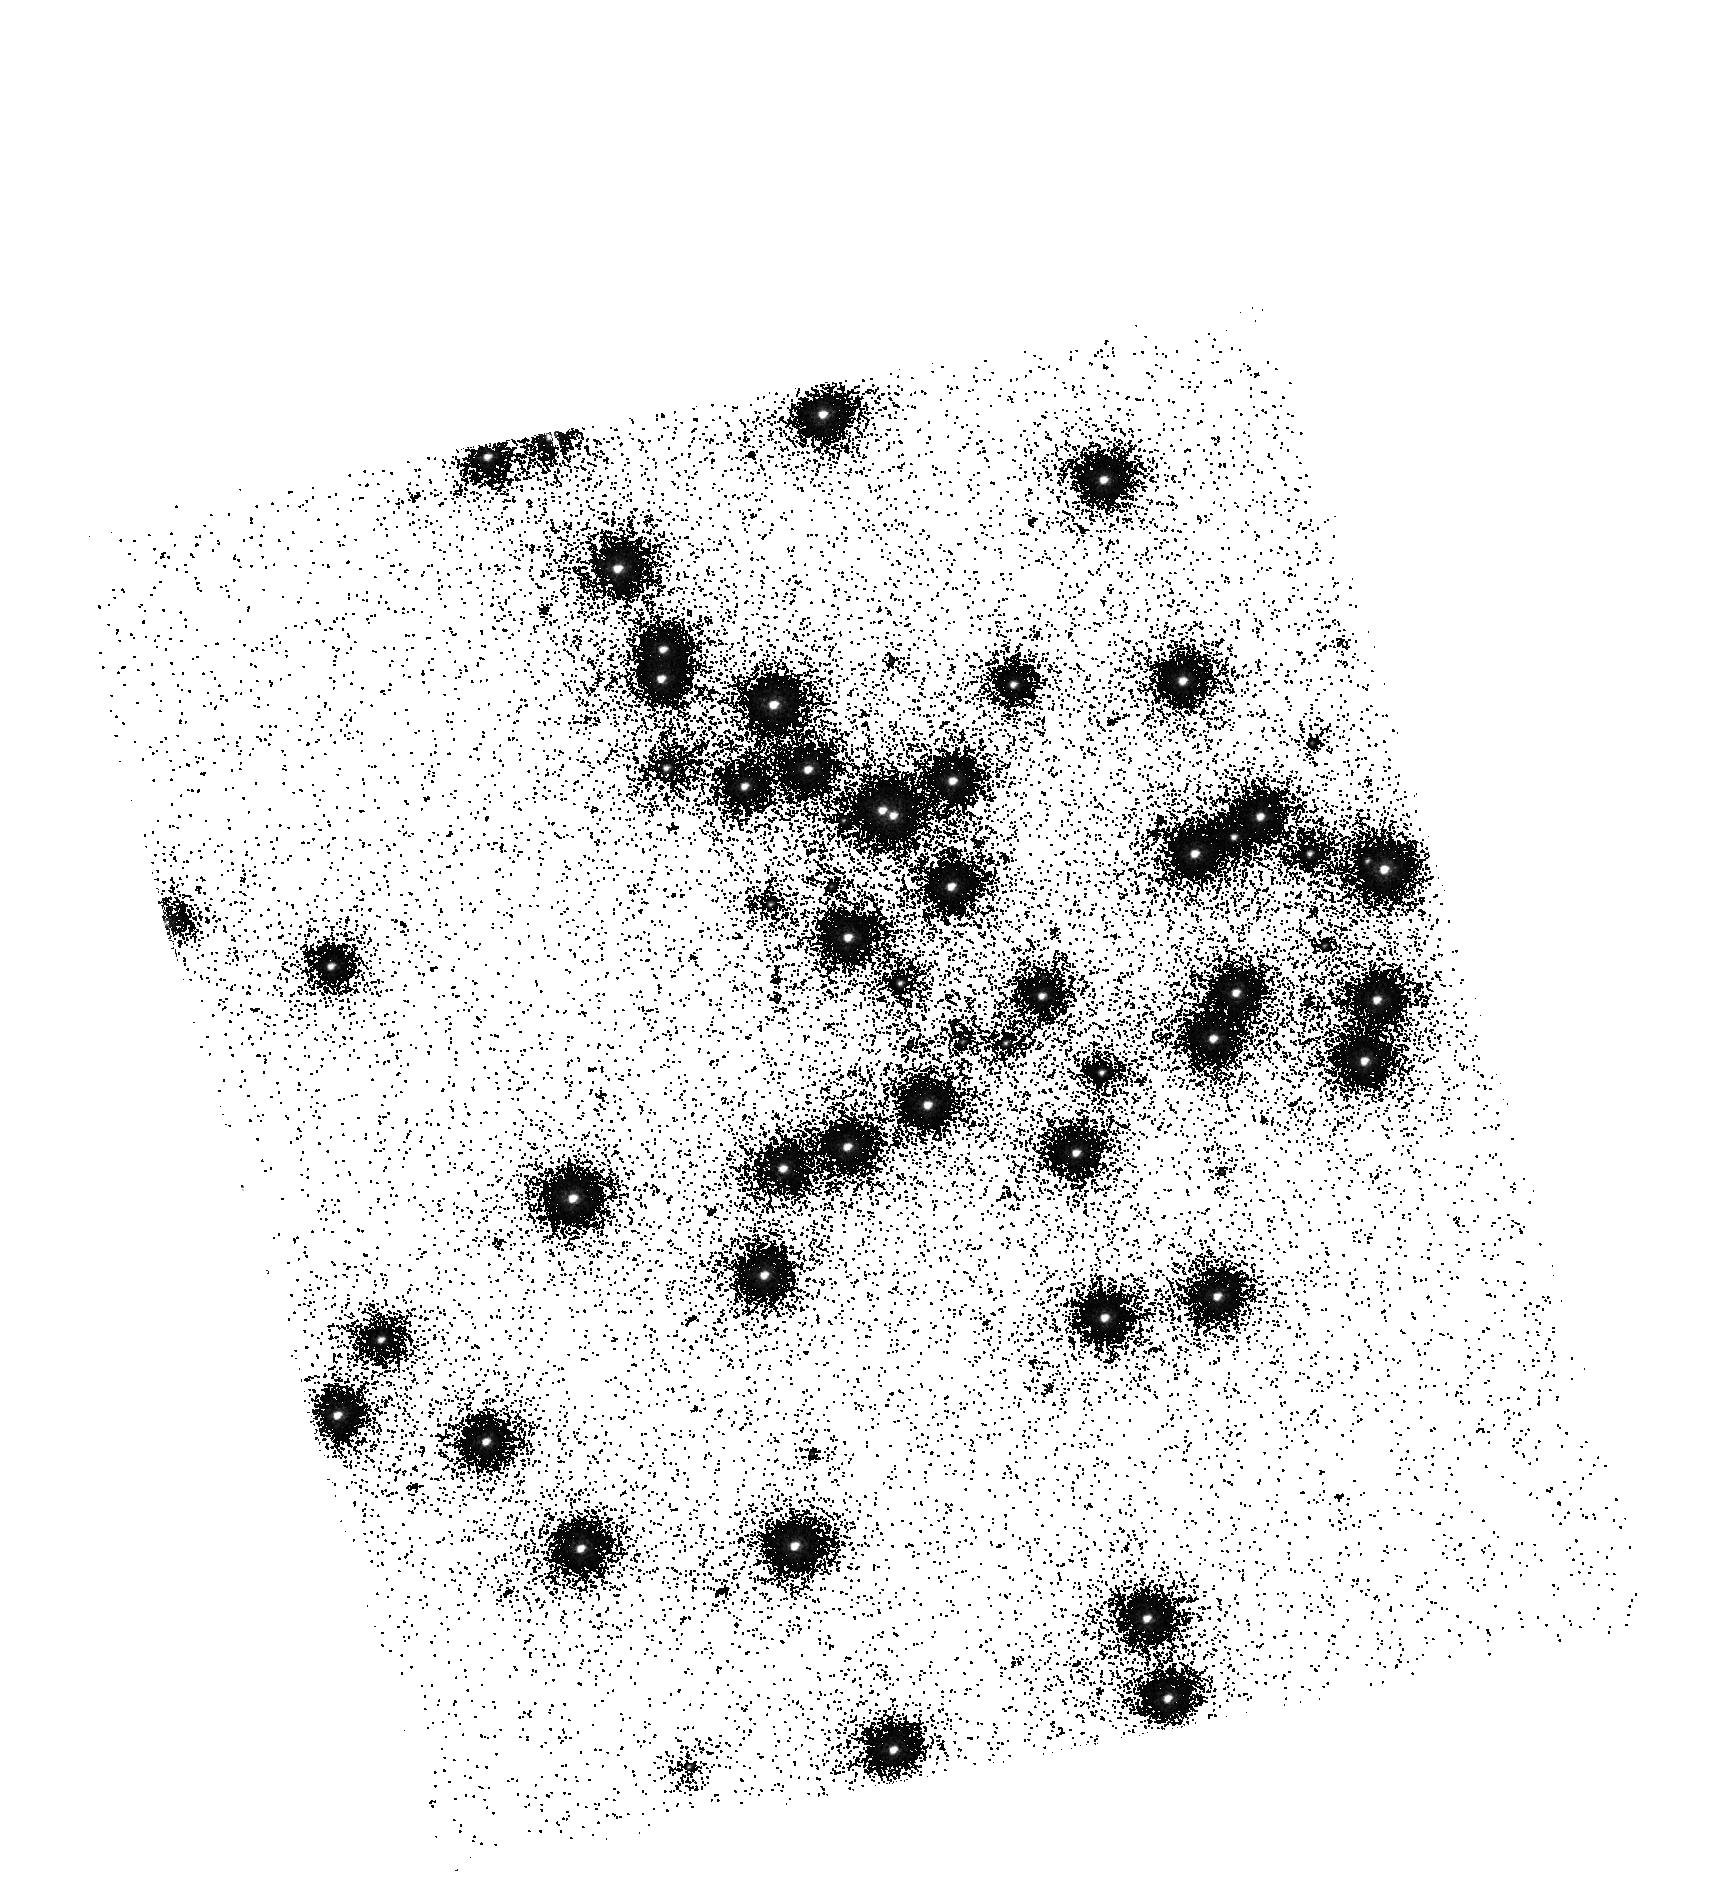
Target: NGC6681. Instrument: ACS/SBC. Filter: F150LP. Exposure: 3 min. Observation ID: hst_11372_02_acs_sbc_f150lp_ja8v02

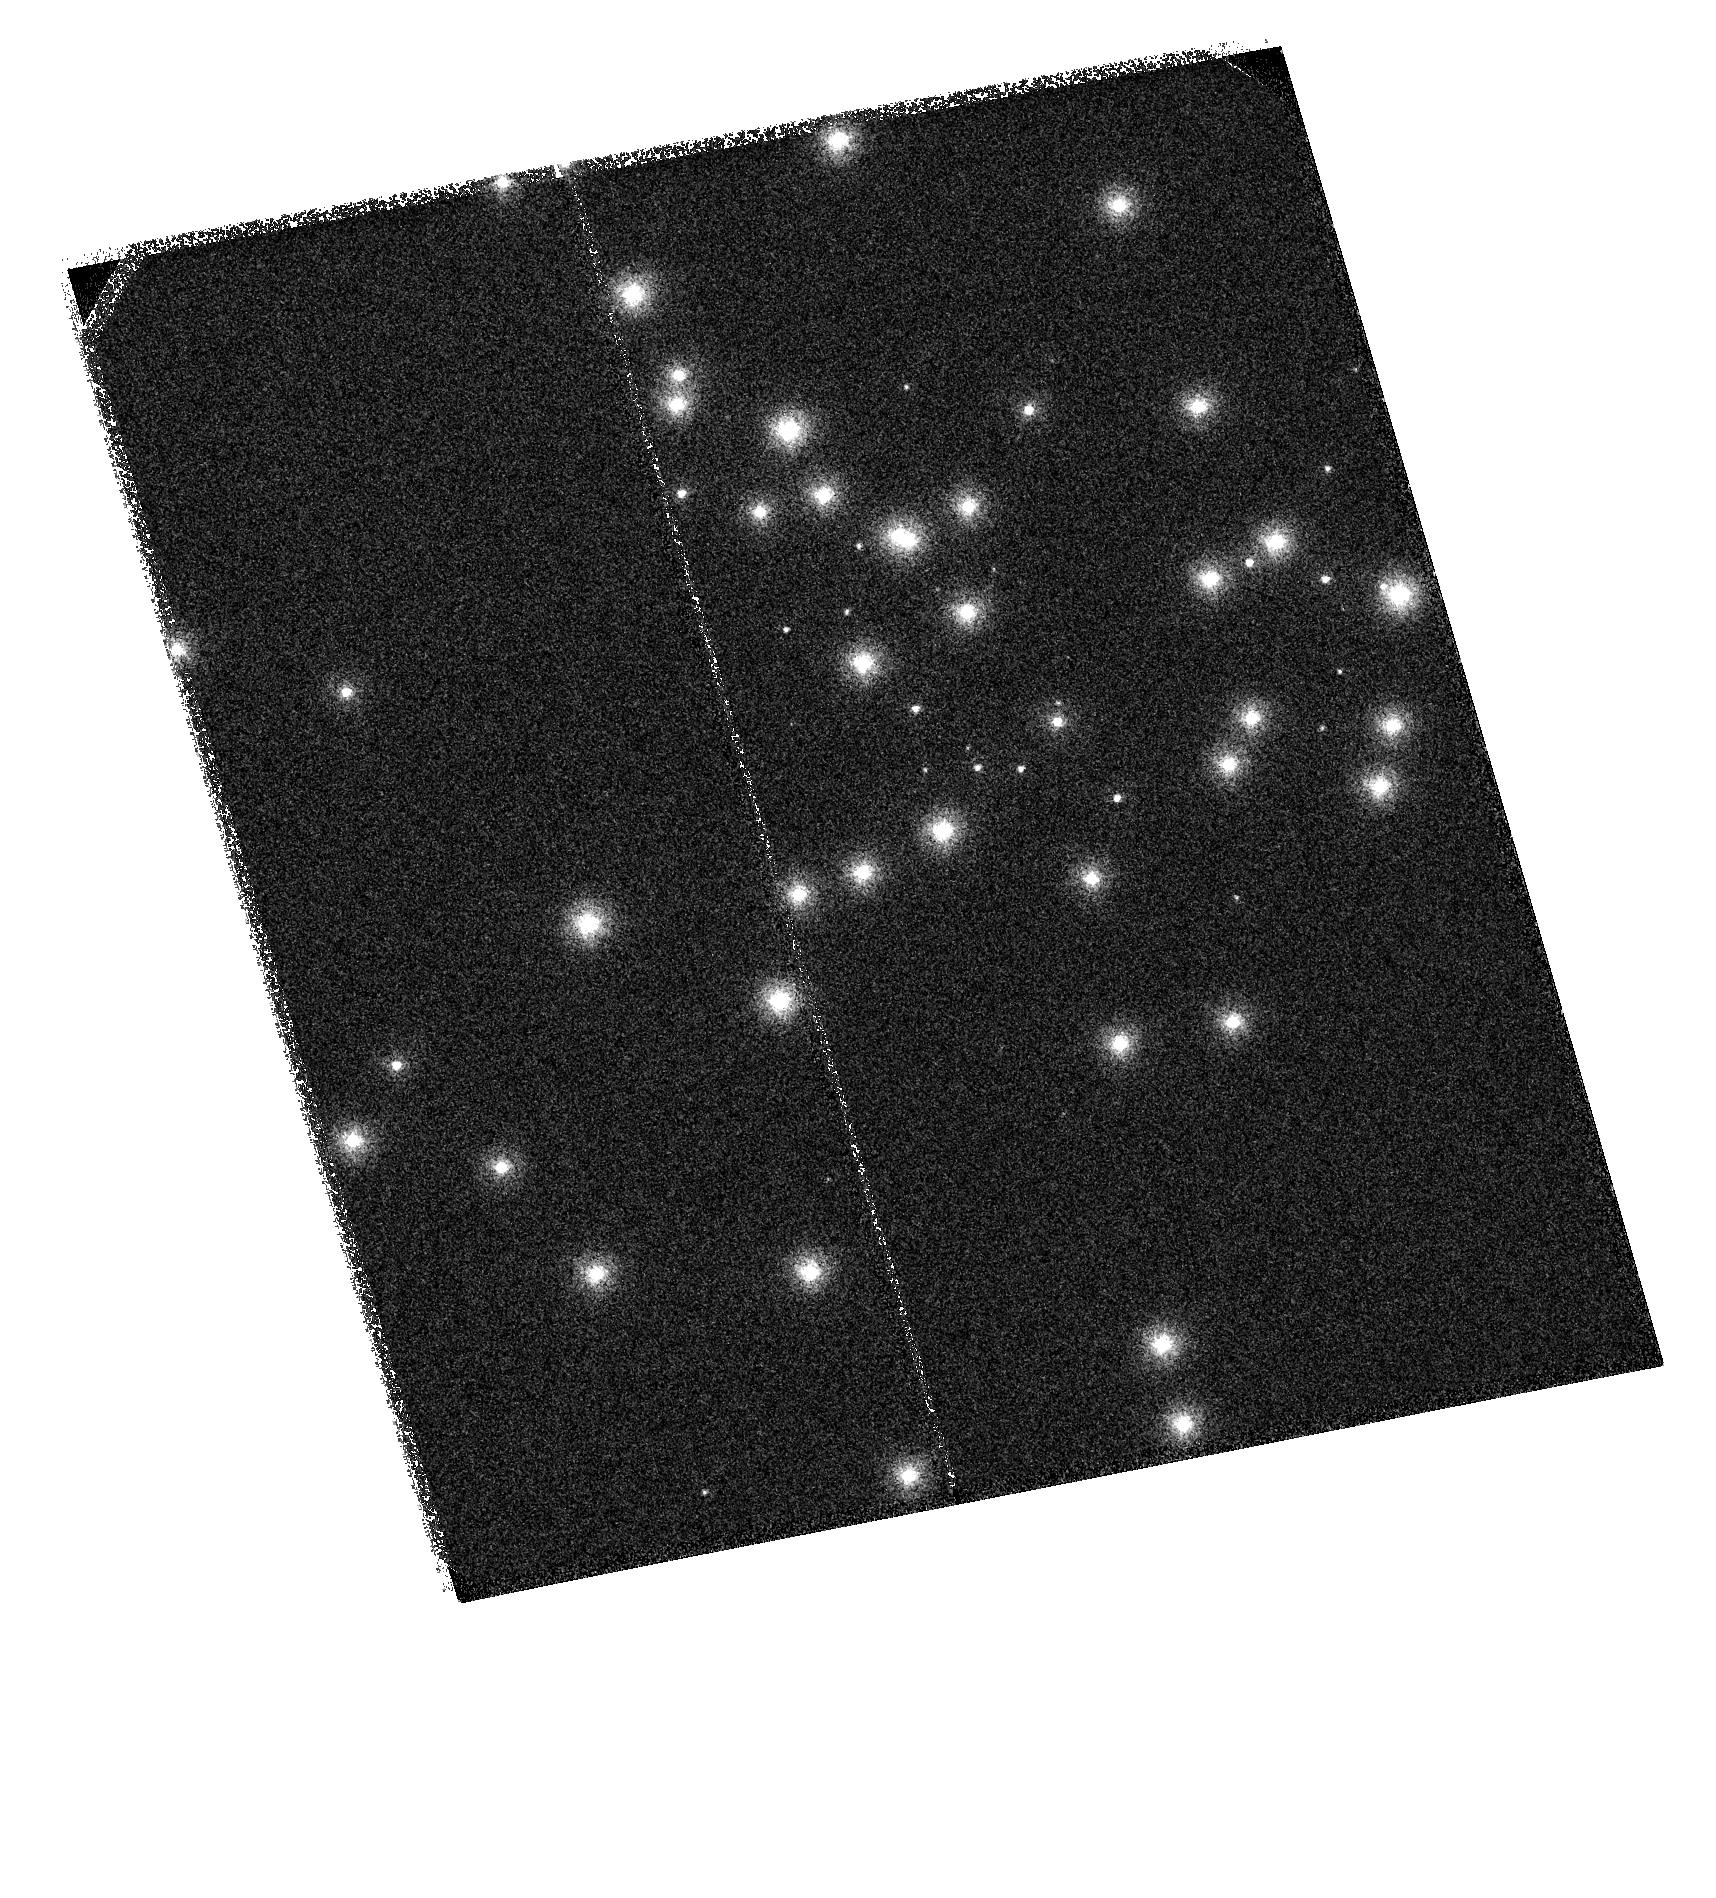
Target: NGC6681. Instrument: ACS/SBC. Filter: F115LP. Exposure: 2 min. Observation ID: hst_11372_02_acs_sbc_f115lp_ja8v02

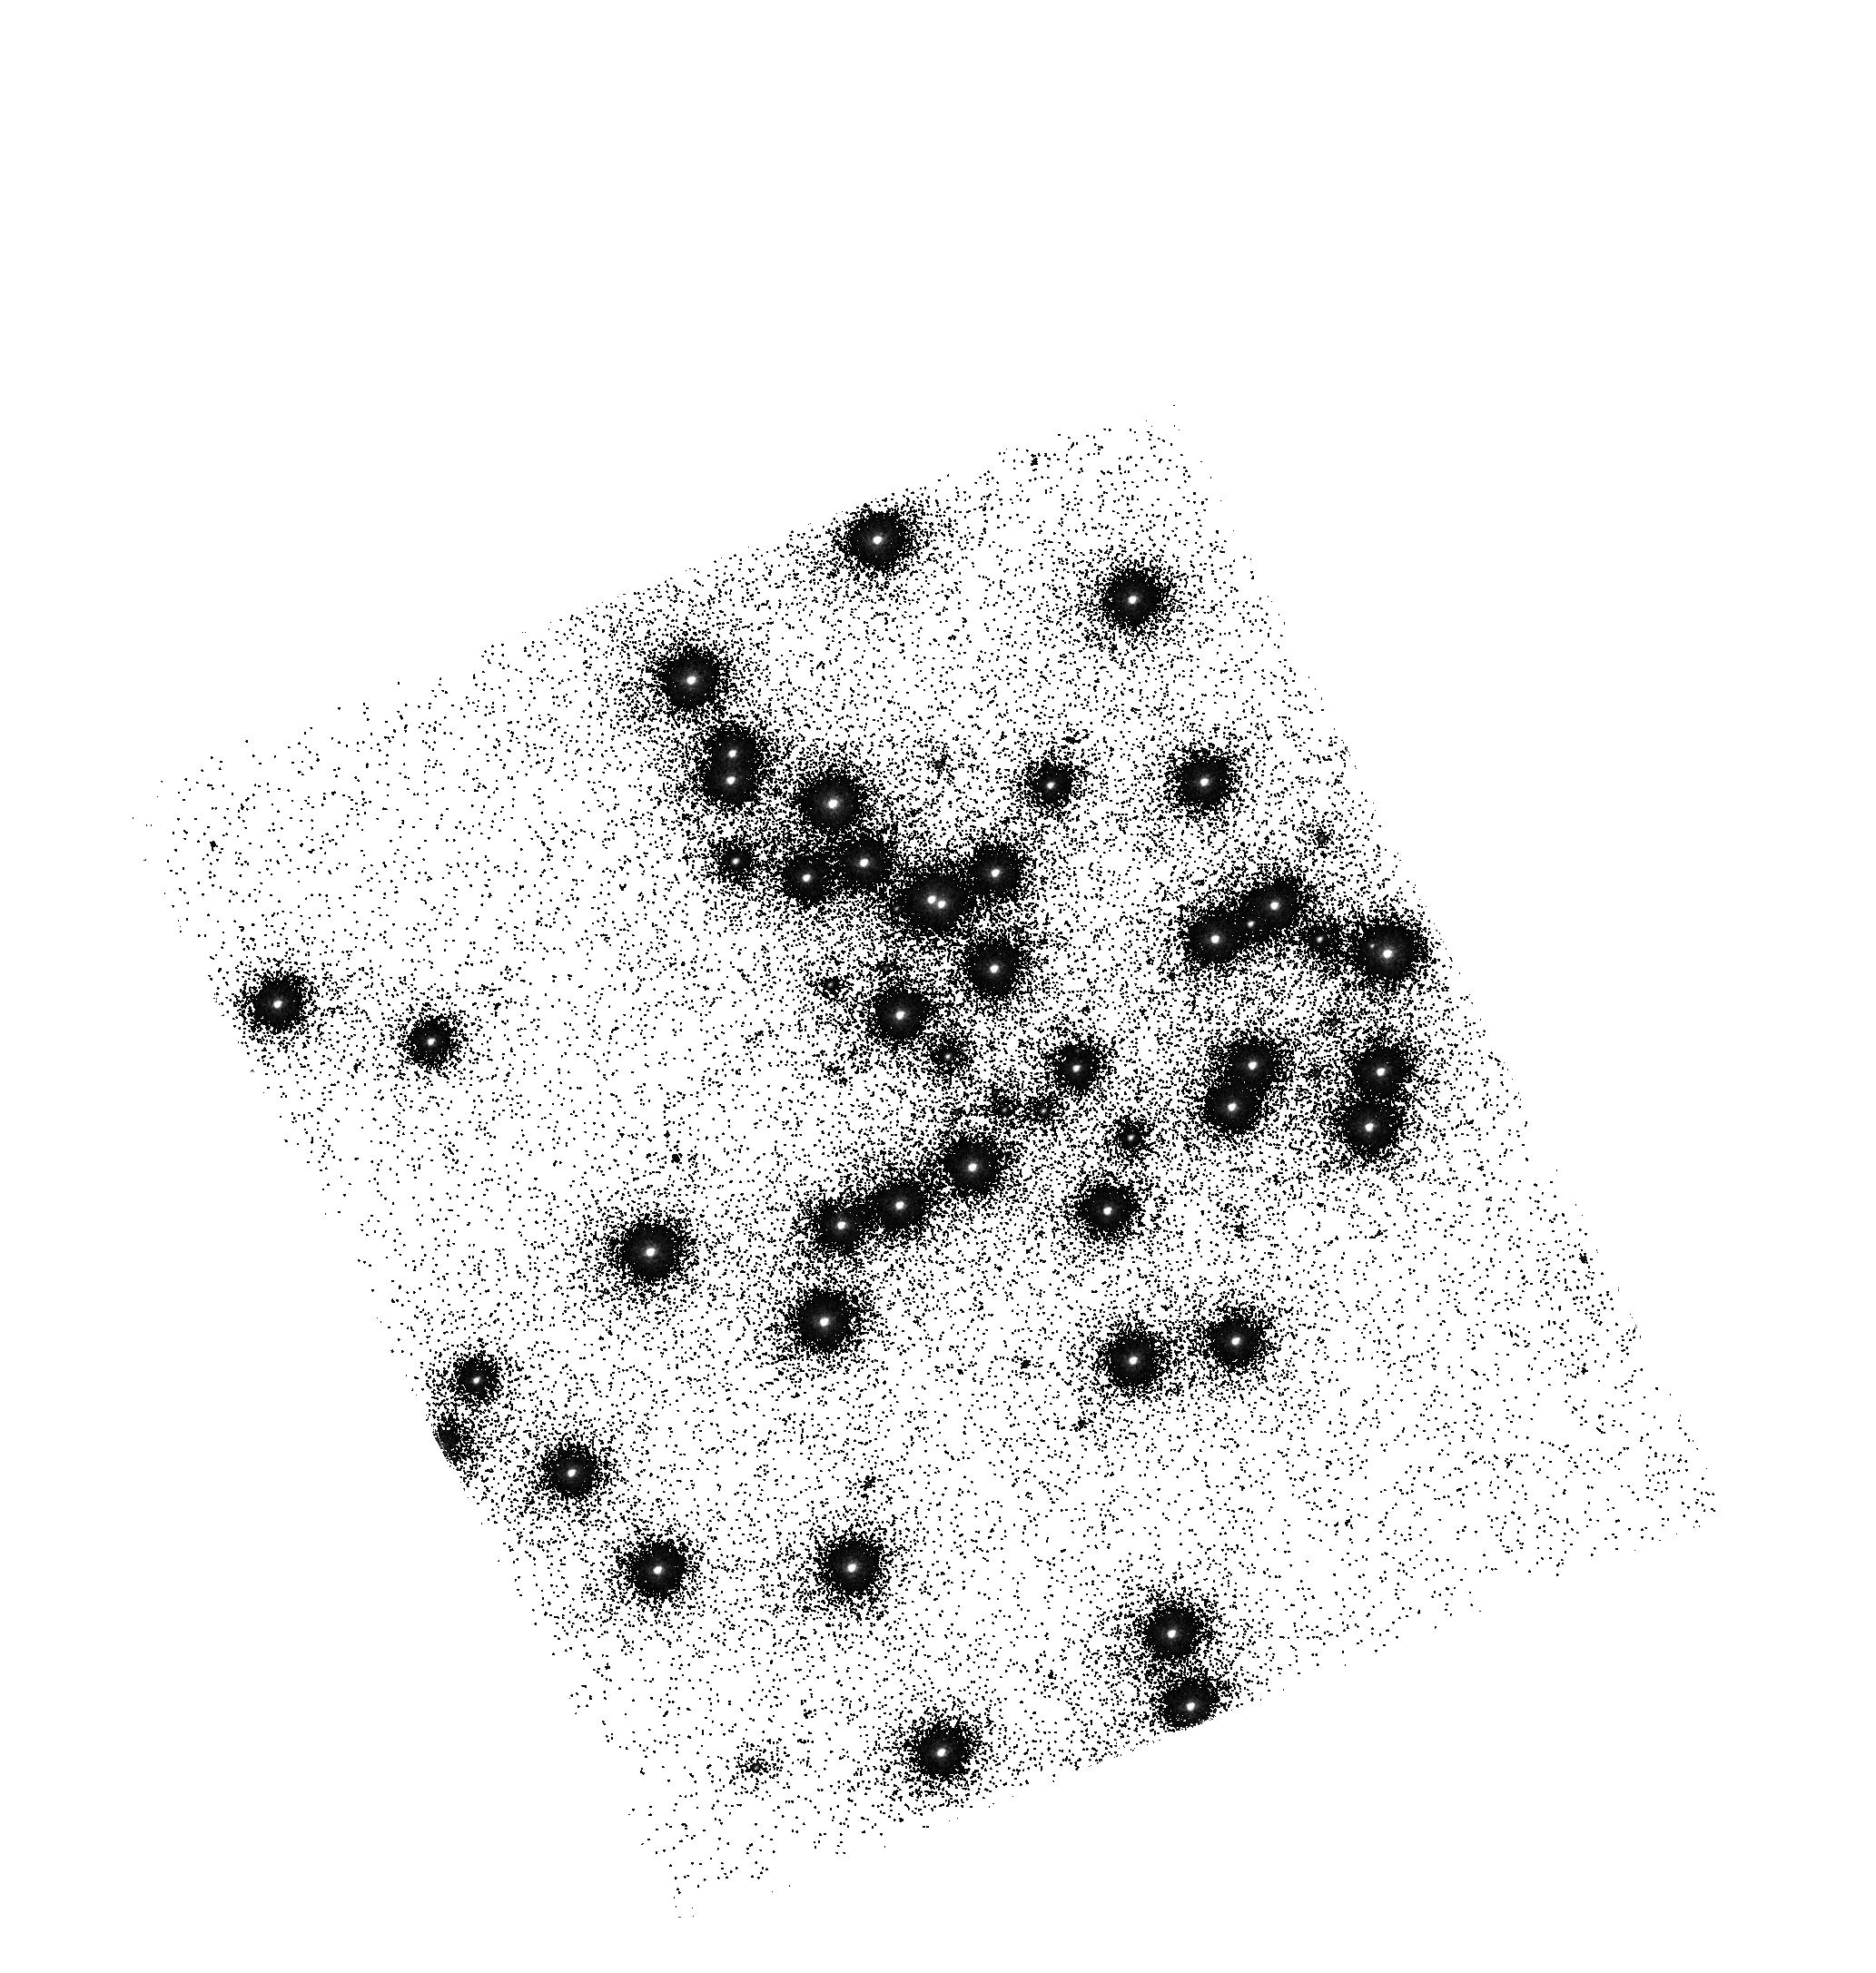
Target: NGC6681. Instrument: ACS/SBC. Filter: F140LP. Exposure: 2 min. Observation ID: hst_11372_03_acs_sbc_f140lp_ja8v03

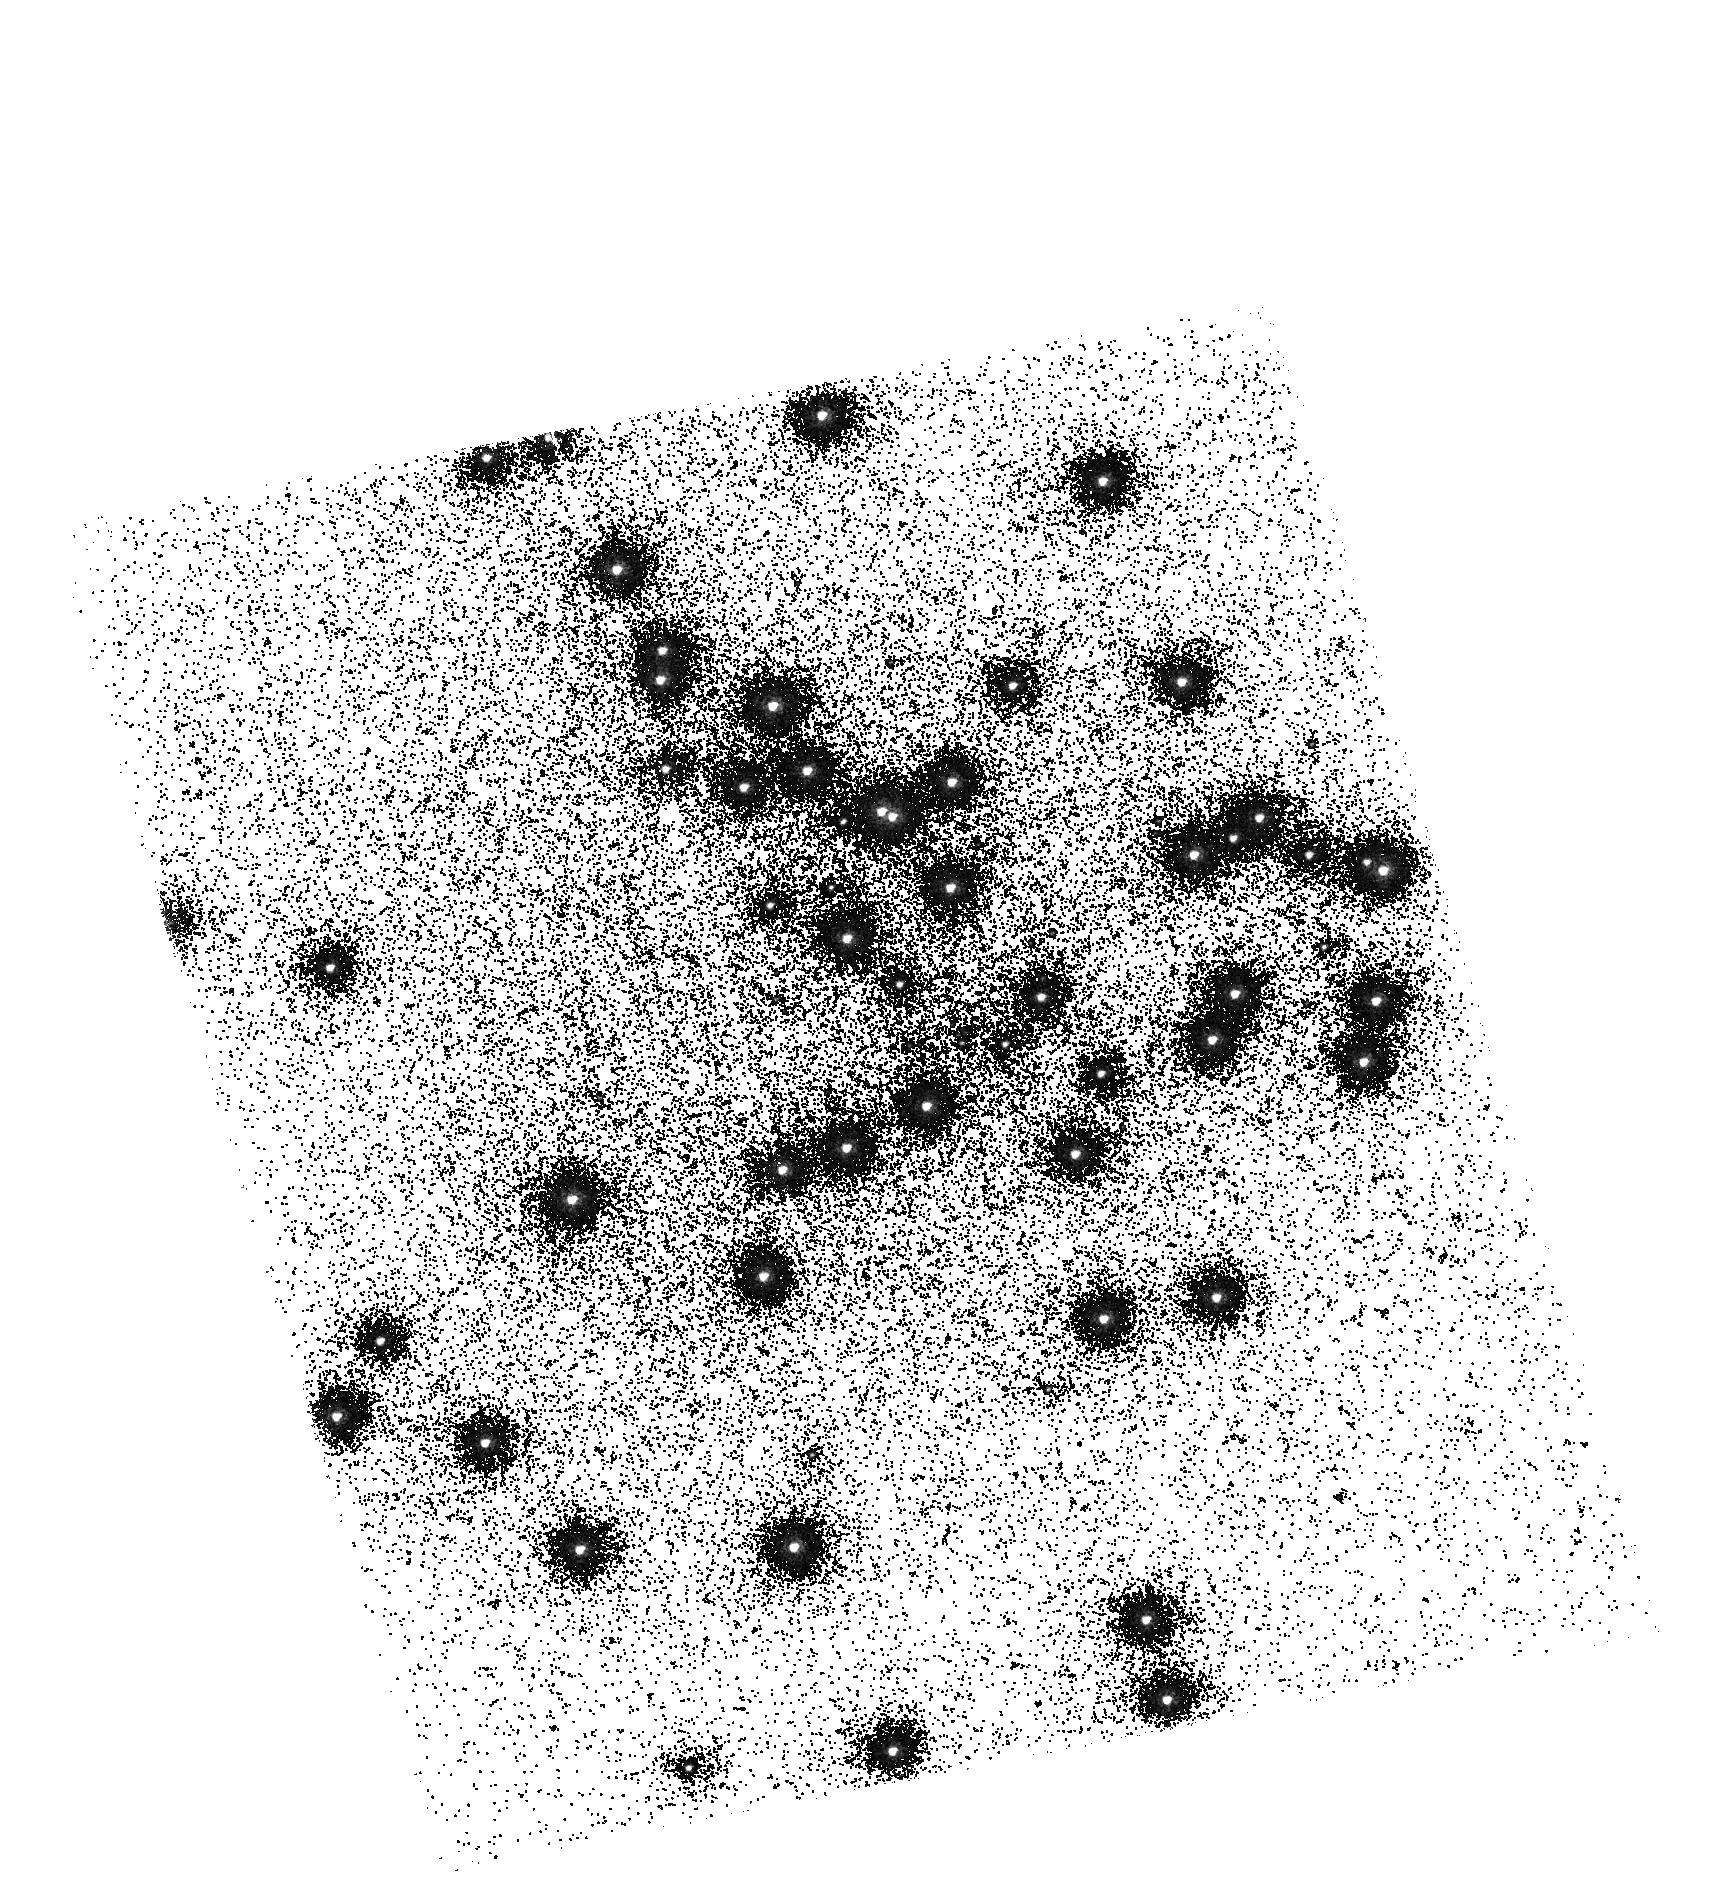
Target: NGC6681. Instrument: ACS/SBC. Filter: F165LP. Exposure: 12 min. Observation ID: hst_11372_01_acs_sbc_f165lp_ja8v01

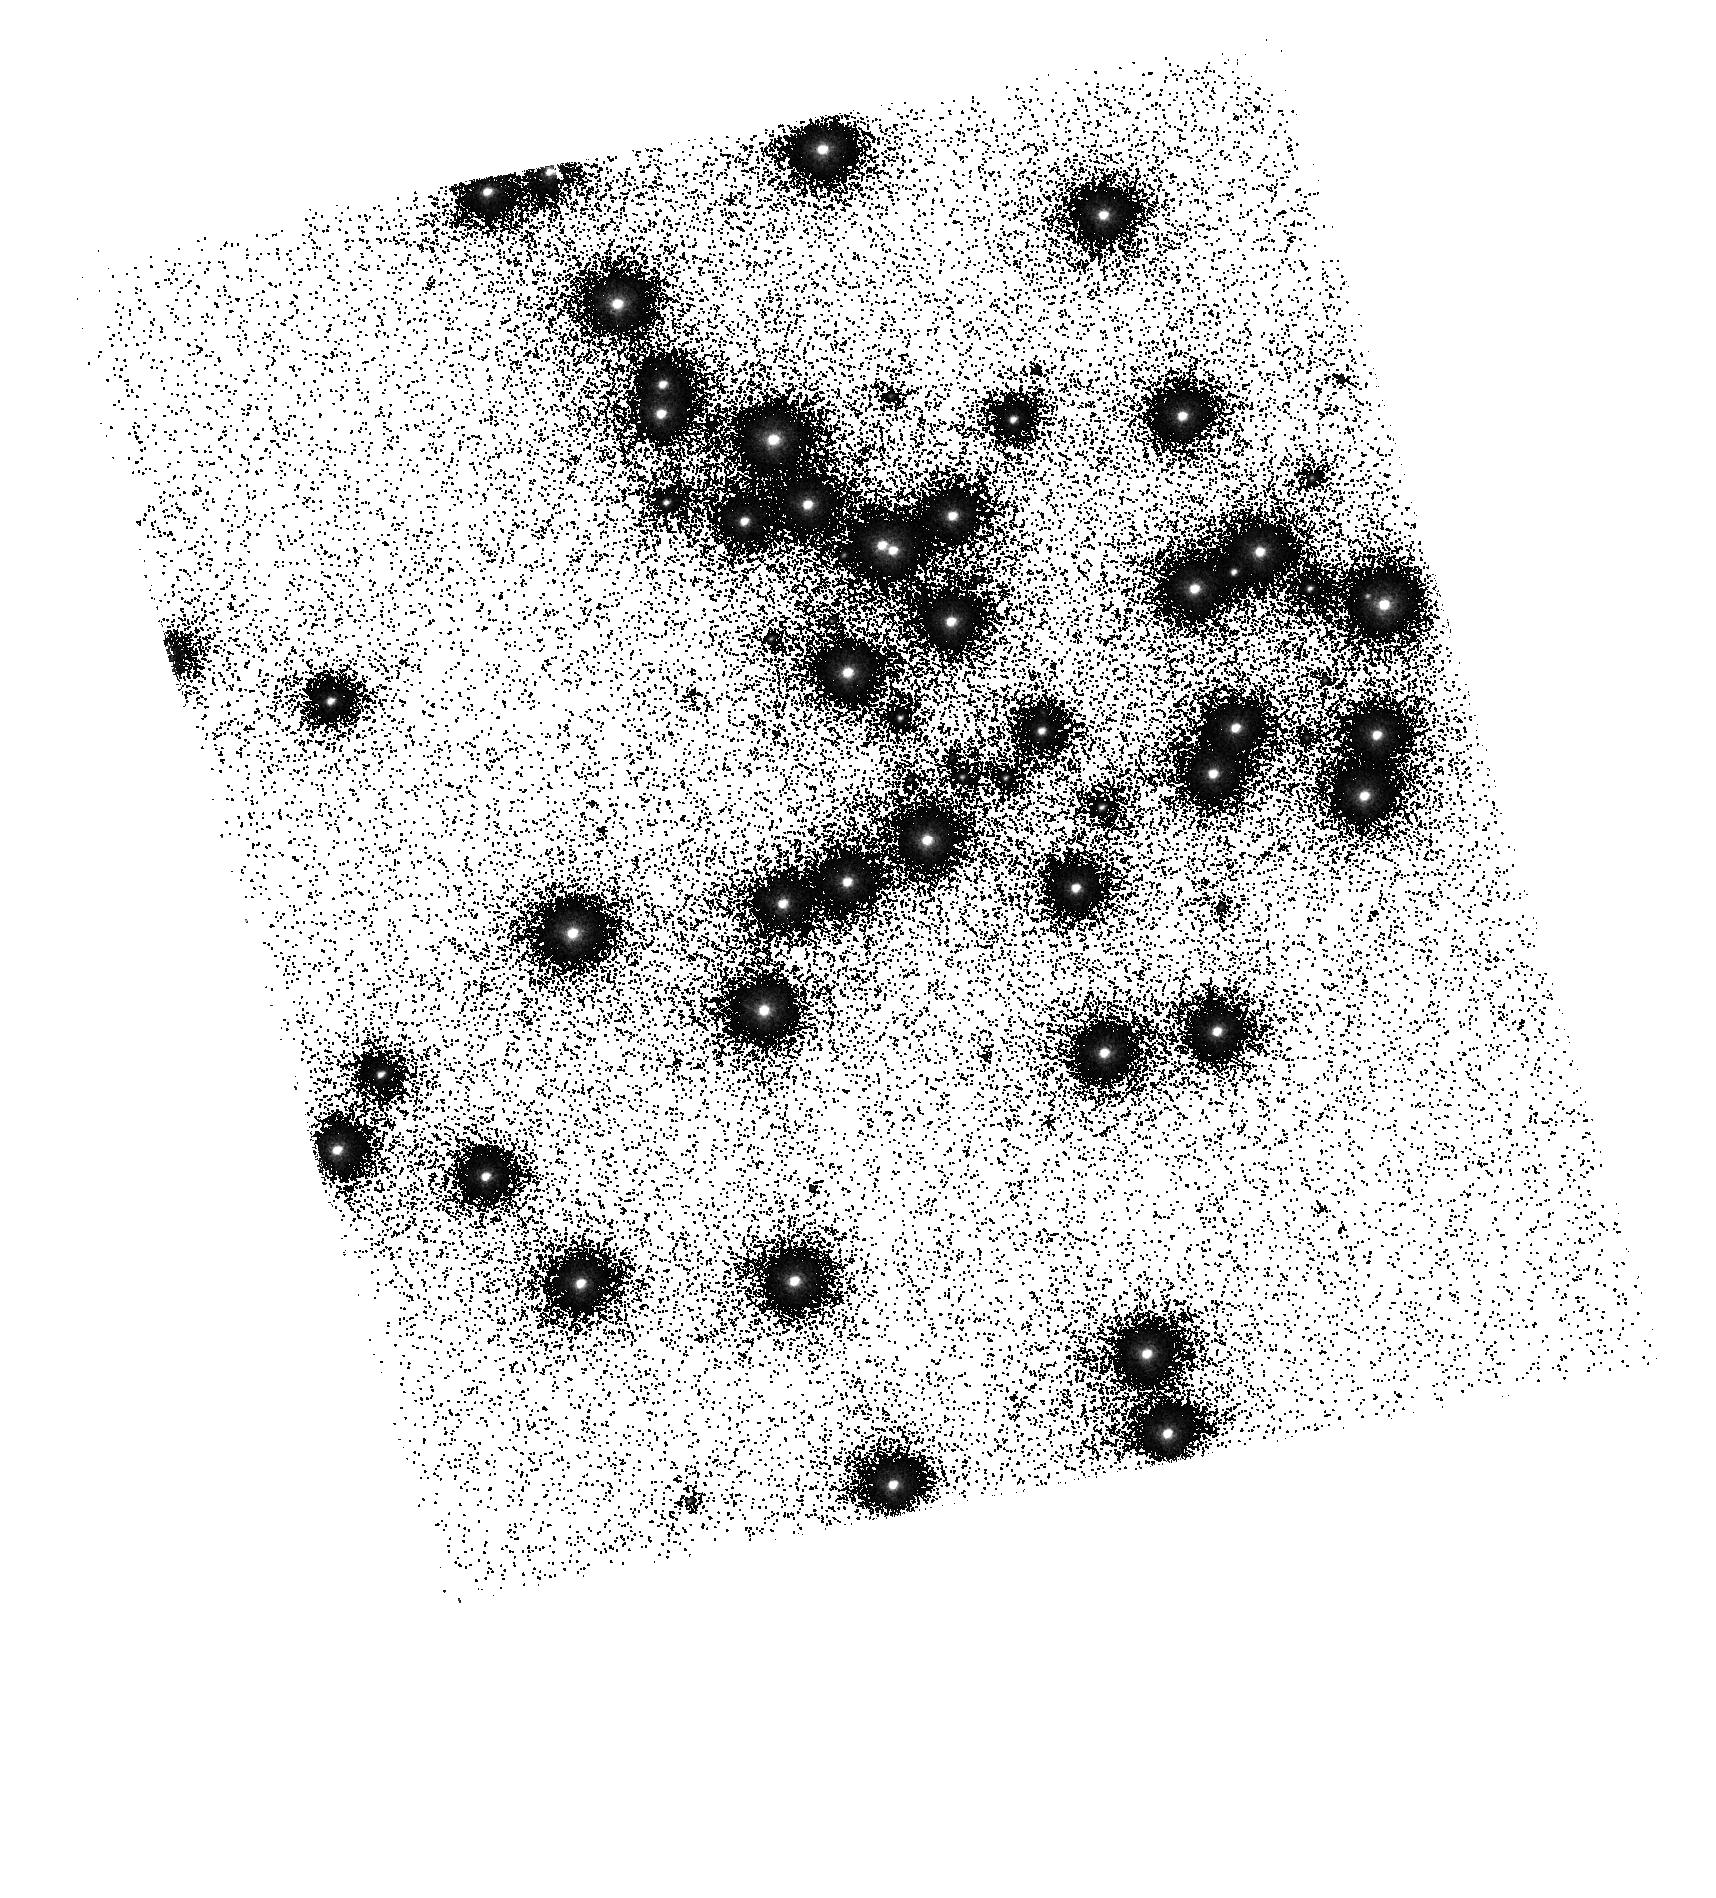
Target: NGC6681. Instrument: ACS/SBC. Filter: F125LP. Exposure: 2 min. Observation ID: hst_11372_02_acs_sbc_f125lp_ja8v02

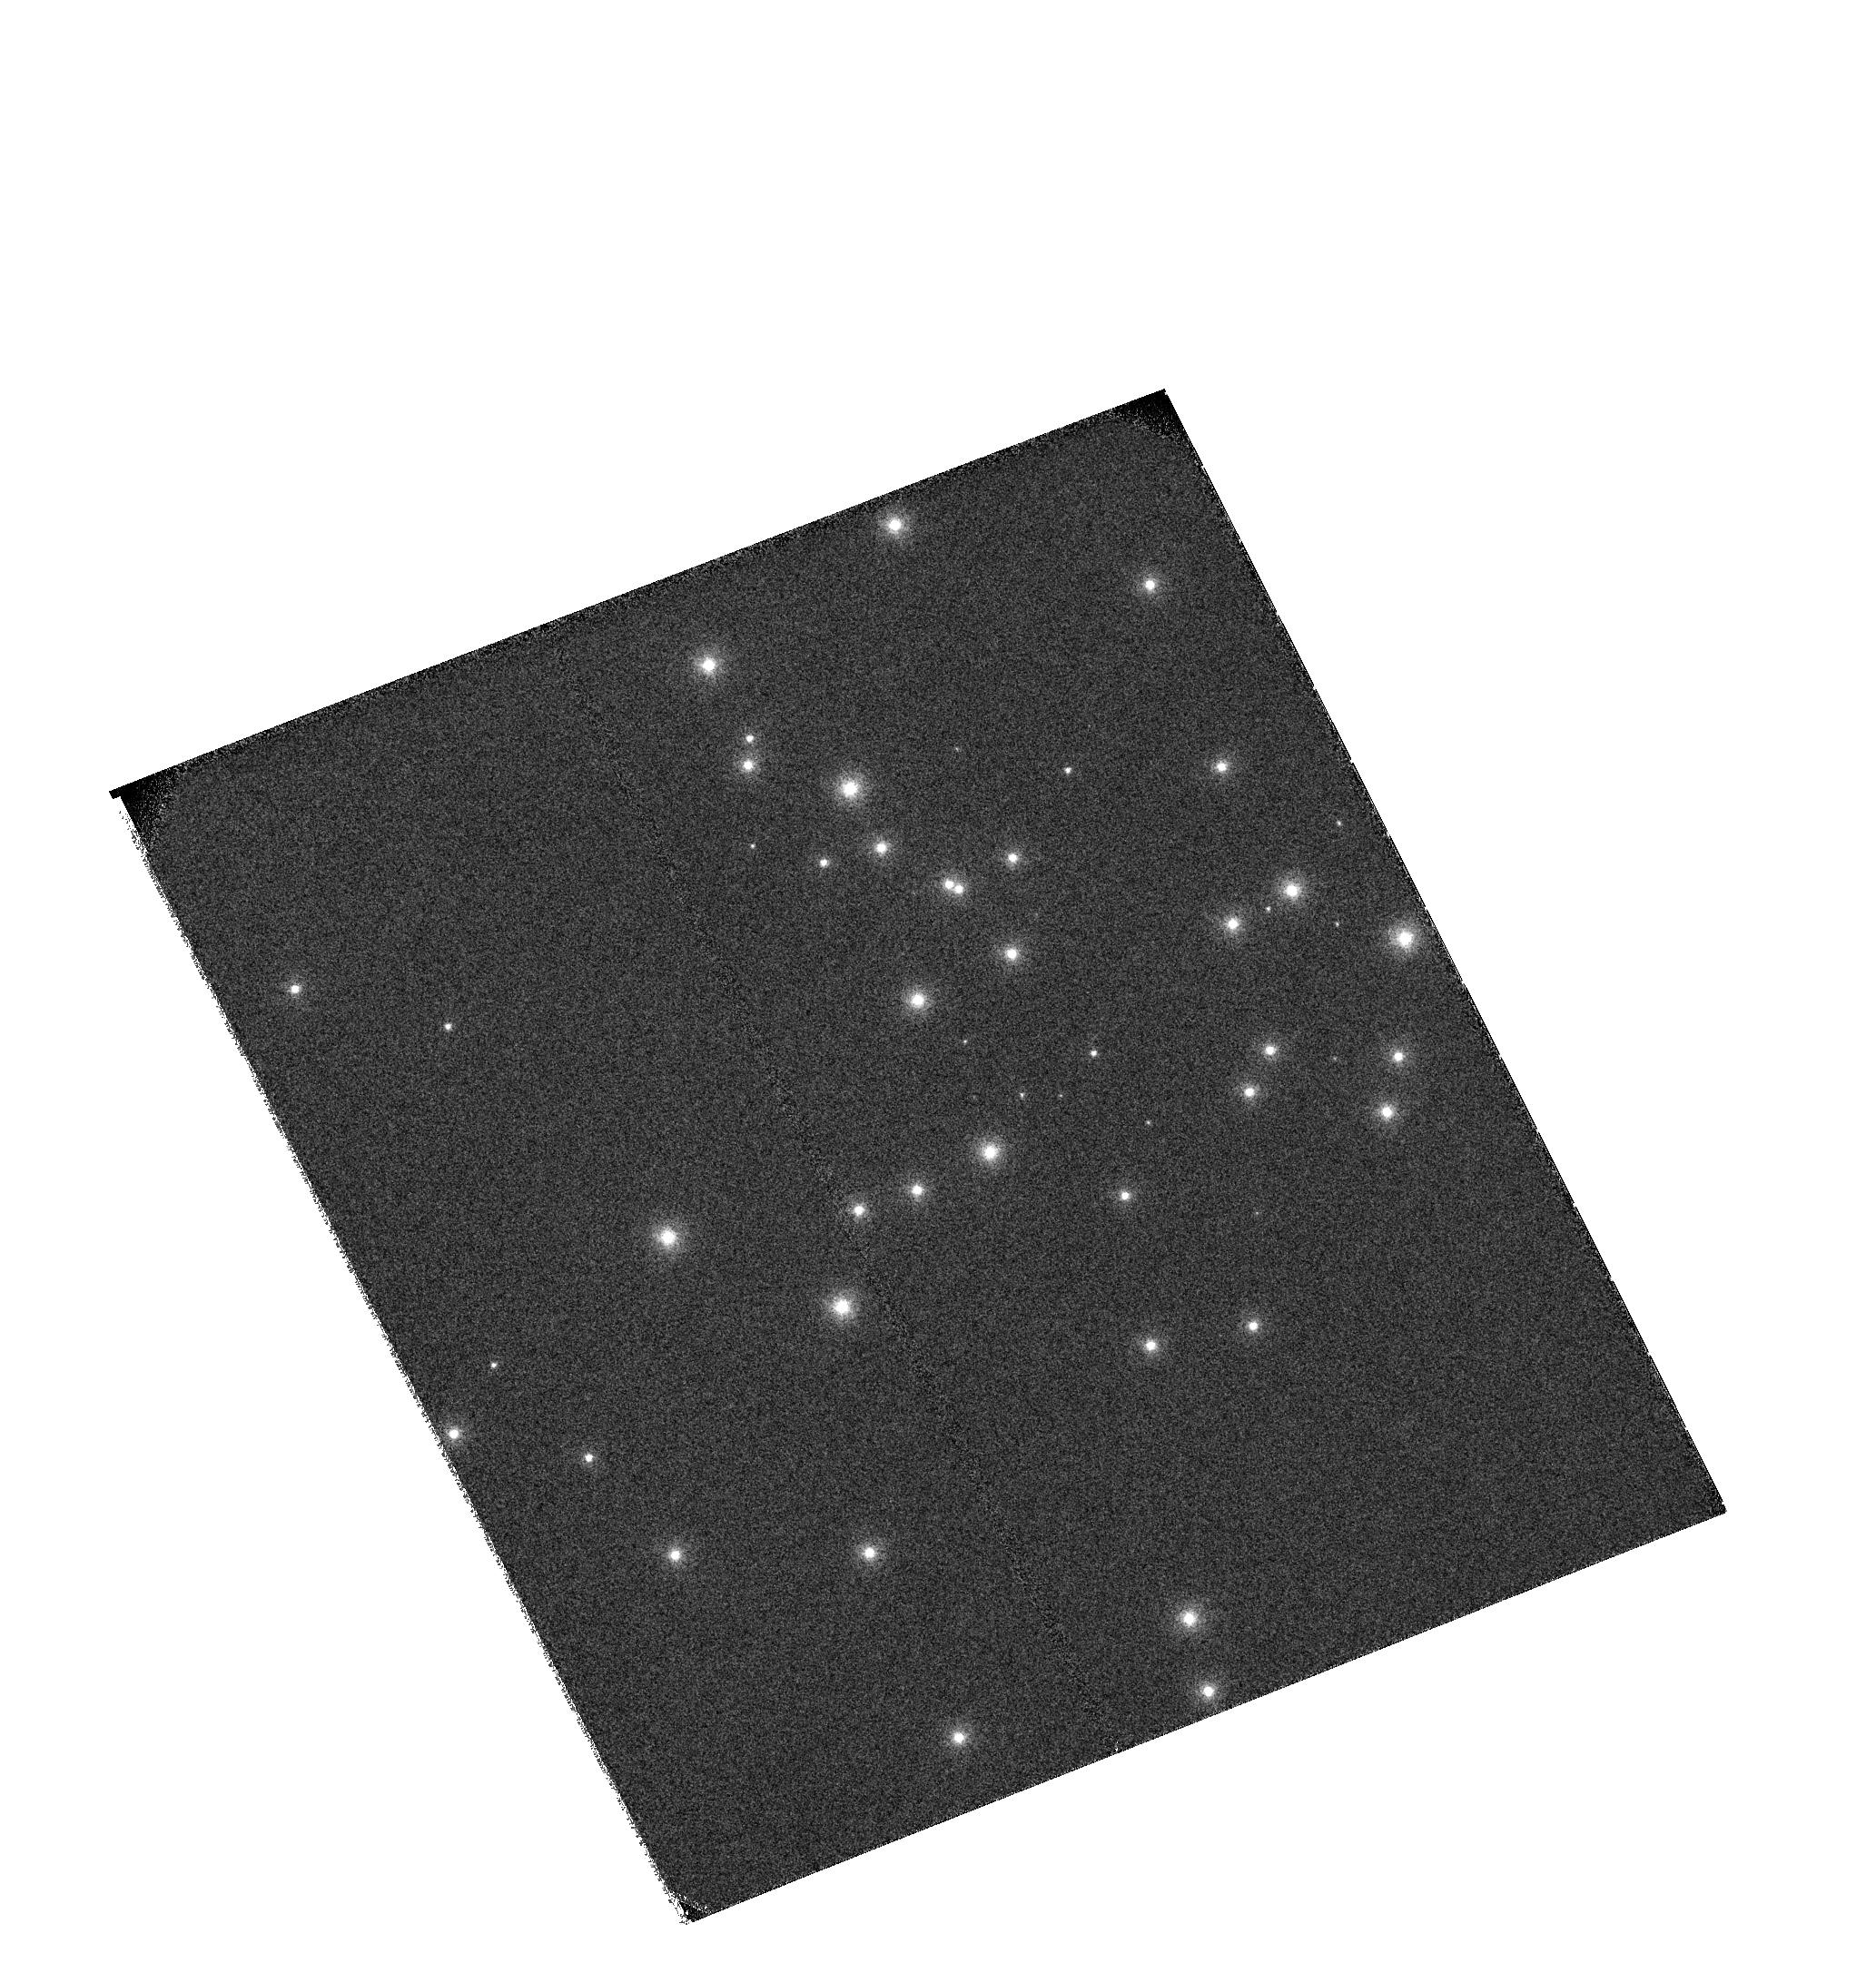
Target: NGC6681. Instrument: ACS/SBC. Filter: F122M. Exposure: 37 min. Observation ID: hst_11372_03_acs_sbc_f122m_ja8v03

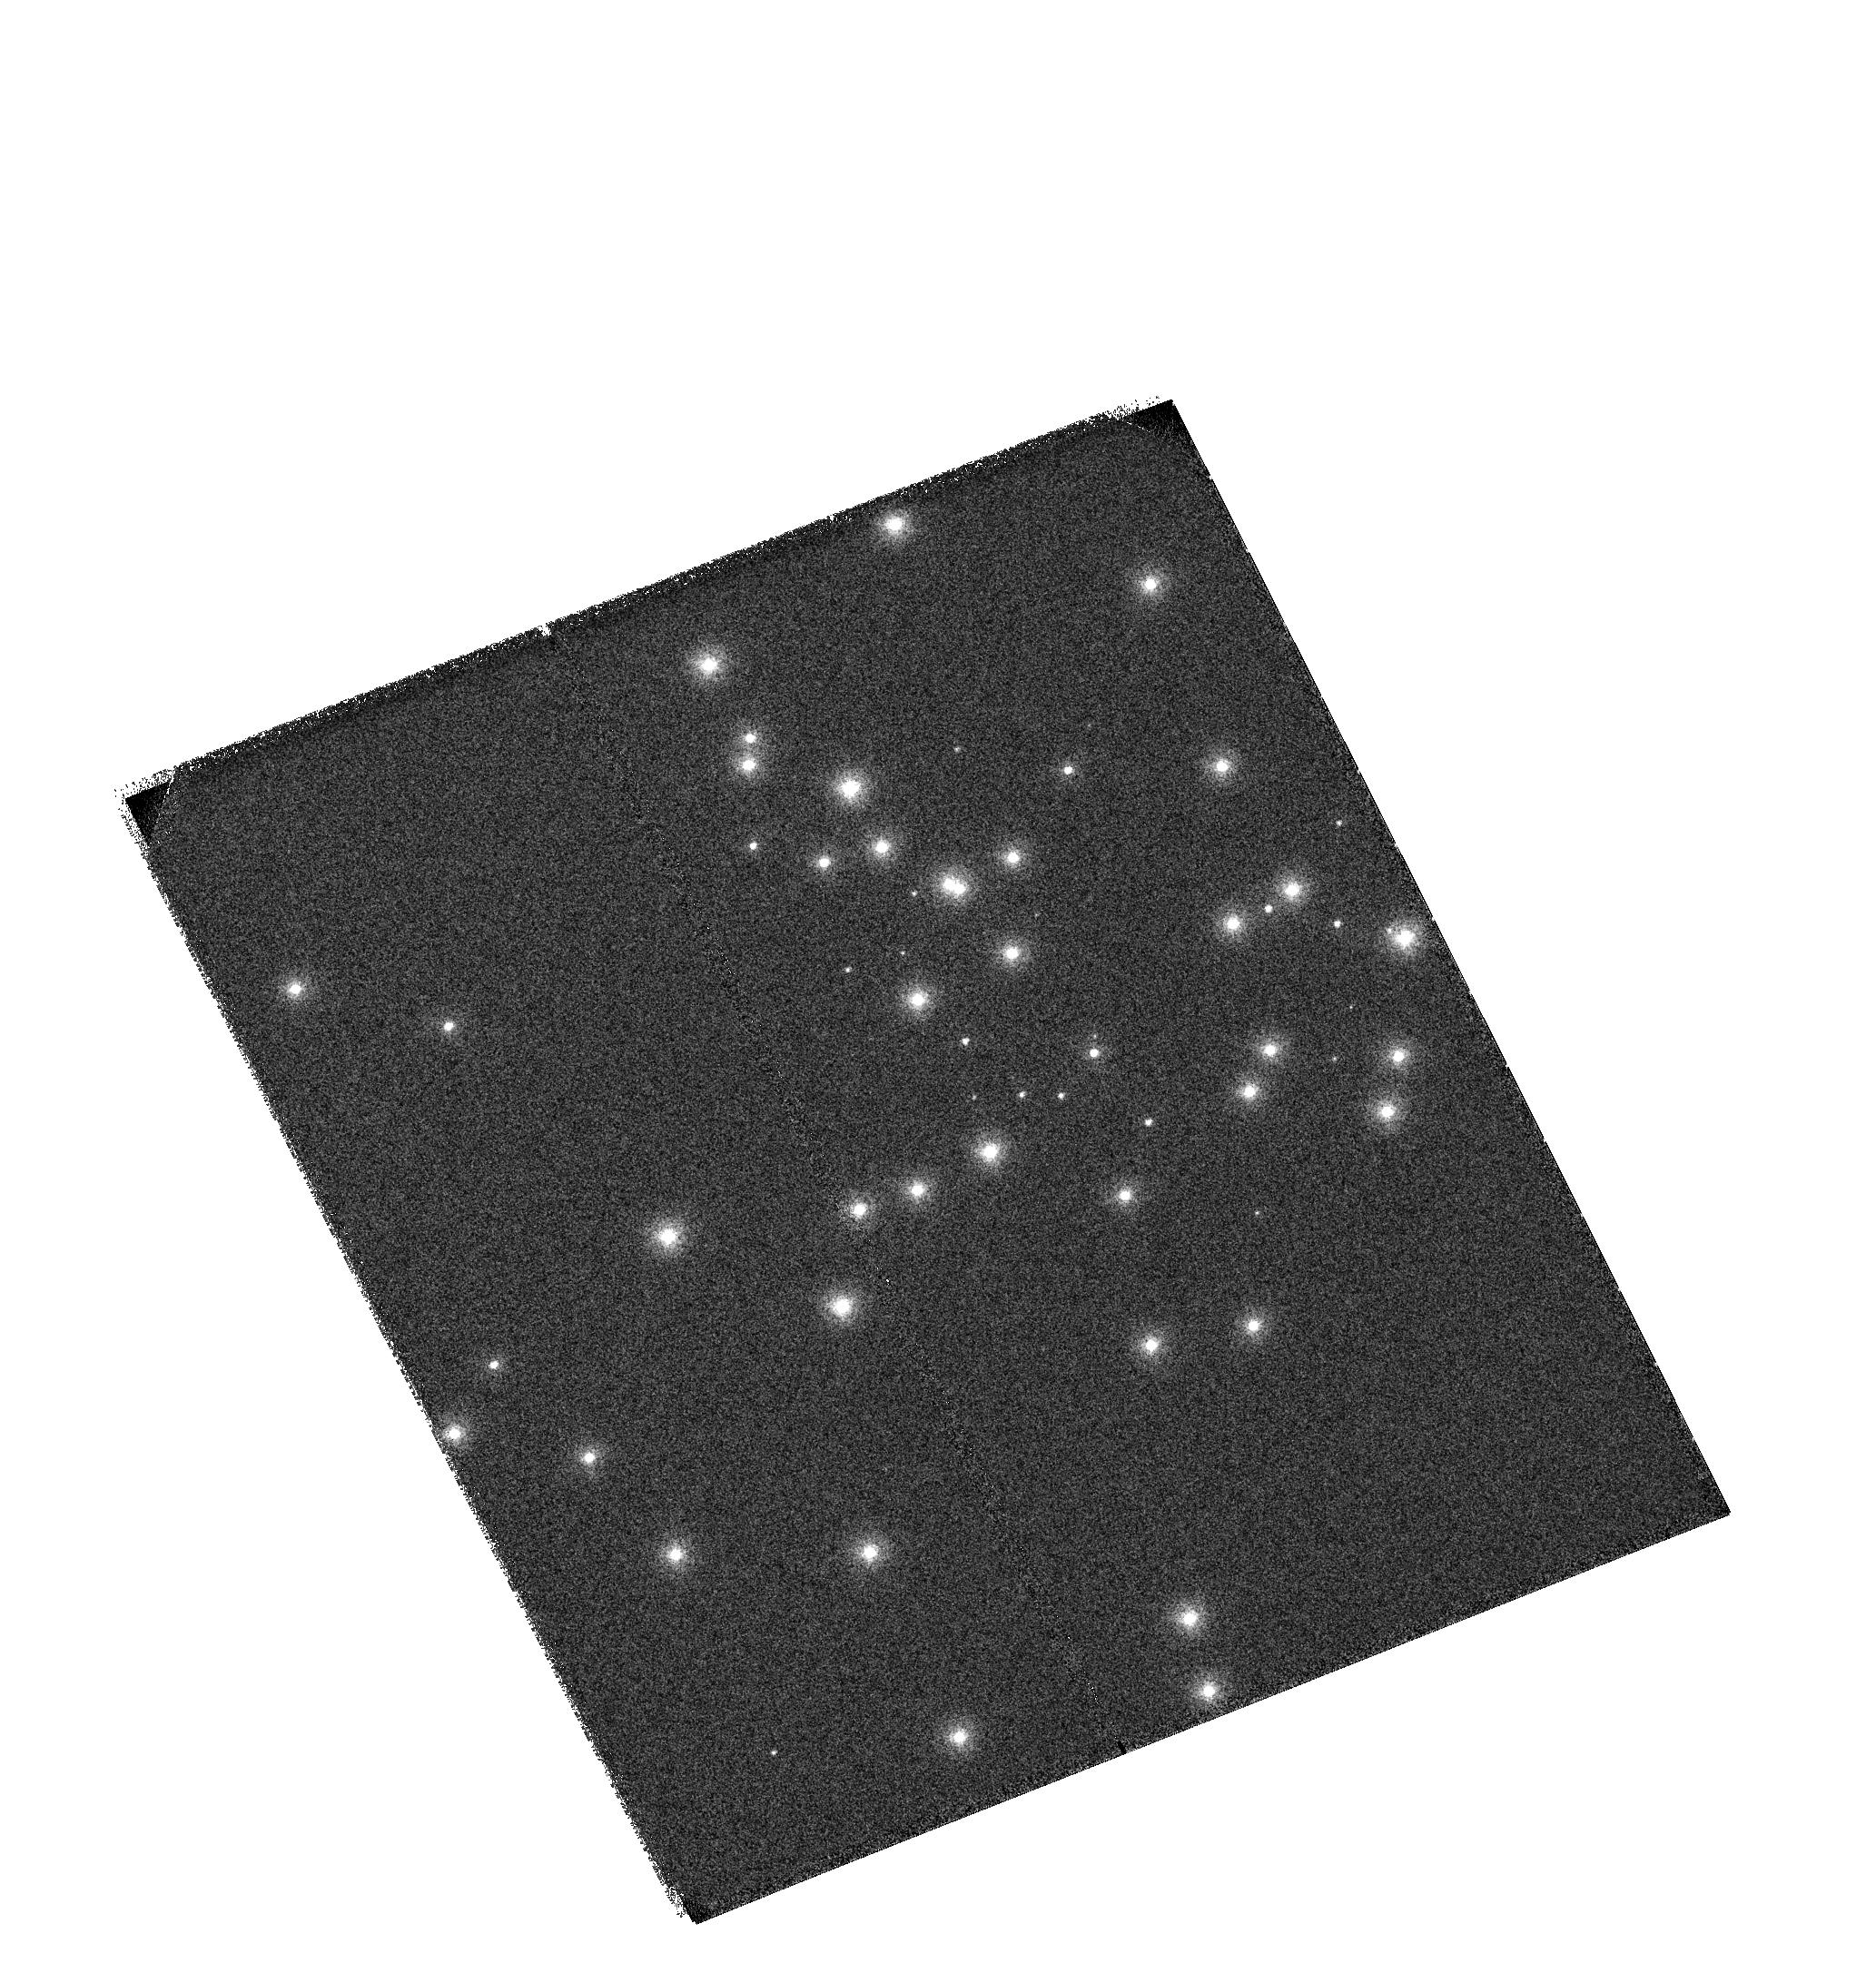
Target: NGC6681. Instrument: ACS/SBC. Filter: F115LP. Exposure: 2 min. Observation ID: hst_11372_03_acs_sbc_f115lp_ja8v03

SBC UV Contamination Check (PI: Mack, Jennifer)

ACS/SBC throughput in the far-UV will be monitored during the bright earth avoidance period through use of two non-BEA visits, each of one orbit separated by one week allowing observations of NGC 6681. A waiver for two non-BEA orbits during BEA was previously granted. Exposures will be taken in PR110L, F115LP, F125LP, F140LP, F150LP and F165LP as in recent UV Monitor program observations. These results will be one of the activities determining if the BEA can be ended. A third visit just after BEA ends will repeat the above monitoring and include one orbit with F122M. ON HOLD visits 4 and 5 would substitute for 1 and 2 if SM4 is delayed.